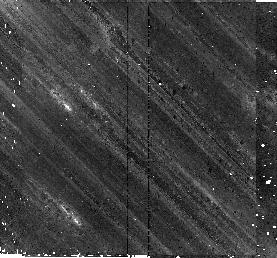
Target: RXJ0822.0-4300. Instrument: NICMOS/NIC2. Filter: F160W. Exposure: 43 min. Observation ID: n9sz01060

Fallback Debris Disks Around Neutron Stars (PI: Chakrabarty, Deepto)

Our Spitzer/IRAC discovery of a dusty debris disk around the young neutron star 4U 0142+61 is the first detection of a fallback disk around a neutron star. Fallback, the notion that some material from a supernova explosion could remain bound to the compact remnant, is a general prediction of core?collapse supernova models, yet until now there were few if any meaningful observational constraints on the size (or existence) of such disks. Here we propose to test the ubiquity of such disks with deep IRAC observations of two young neutron stars, each a representative of a different class of object (a rotation?powered pulsar and a radio?quiet neutron star in a supernova remnant). We will examine whether fallback disks are common to all neutron stars or depend on the factors that separate these classes. Our proposed observations will pave the way for future surveys and in? depth investigations of individual objects.